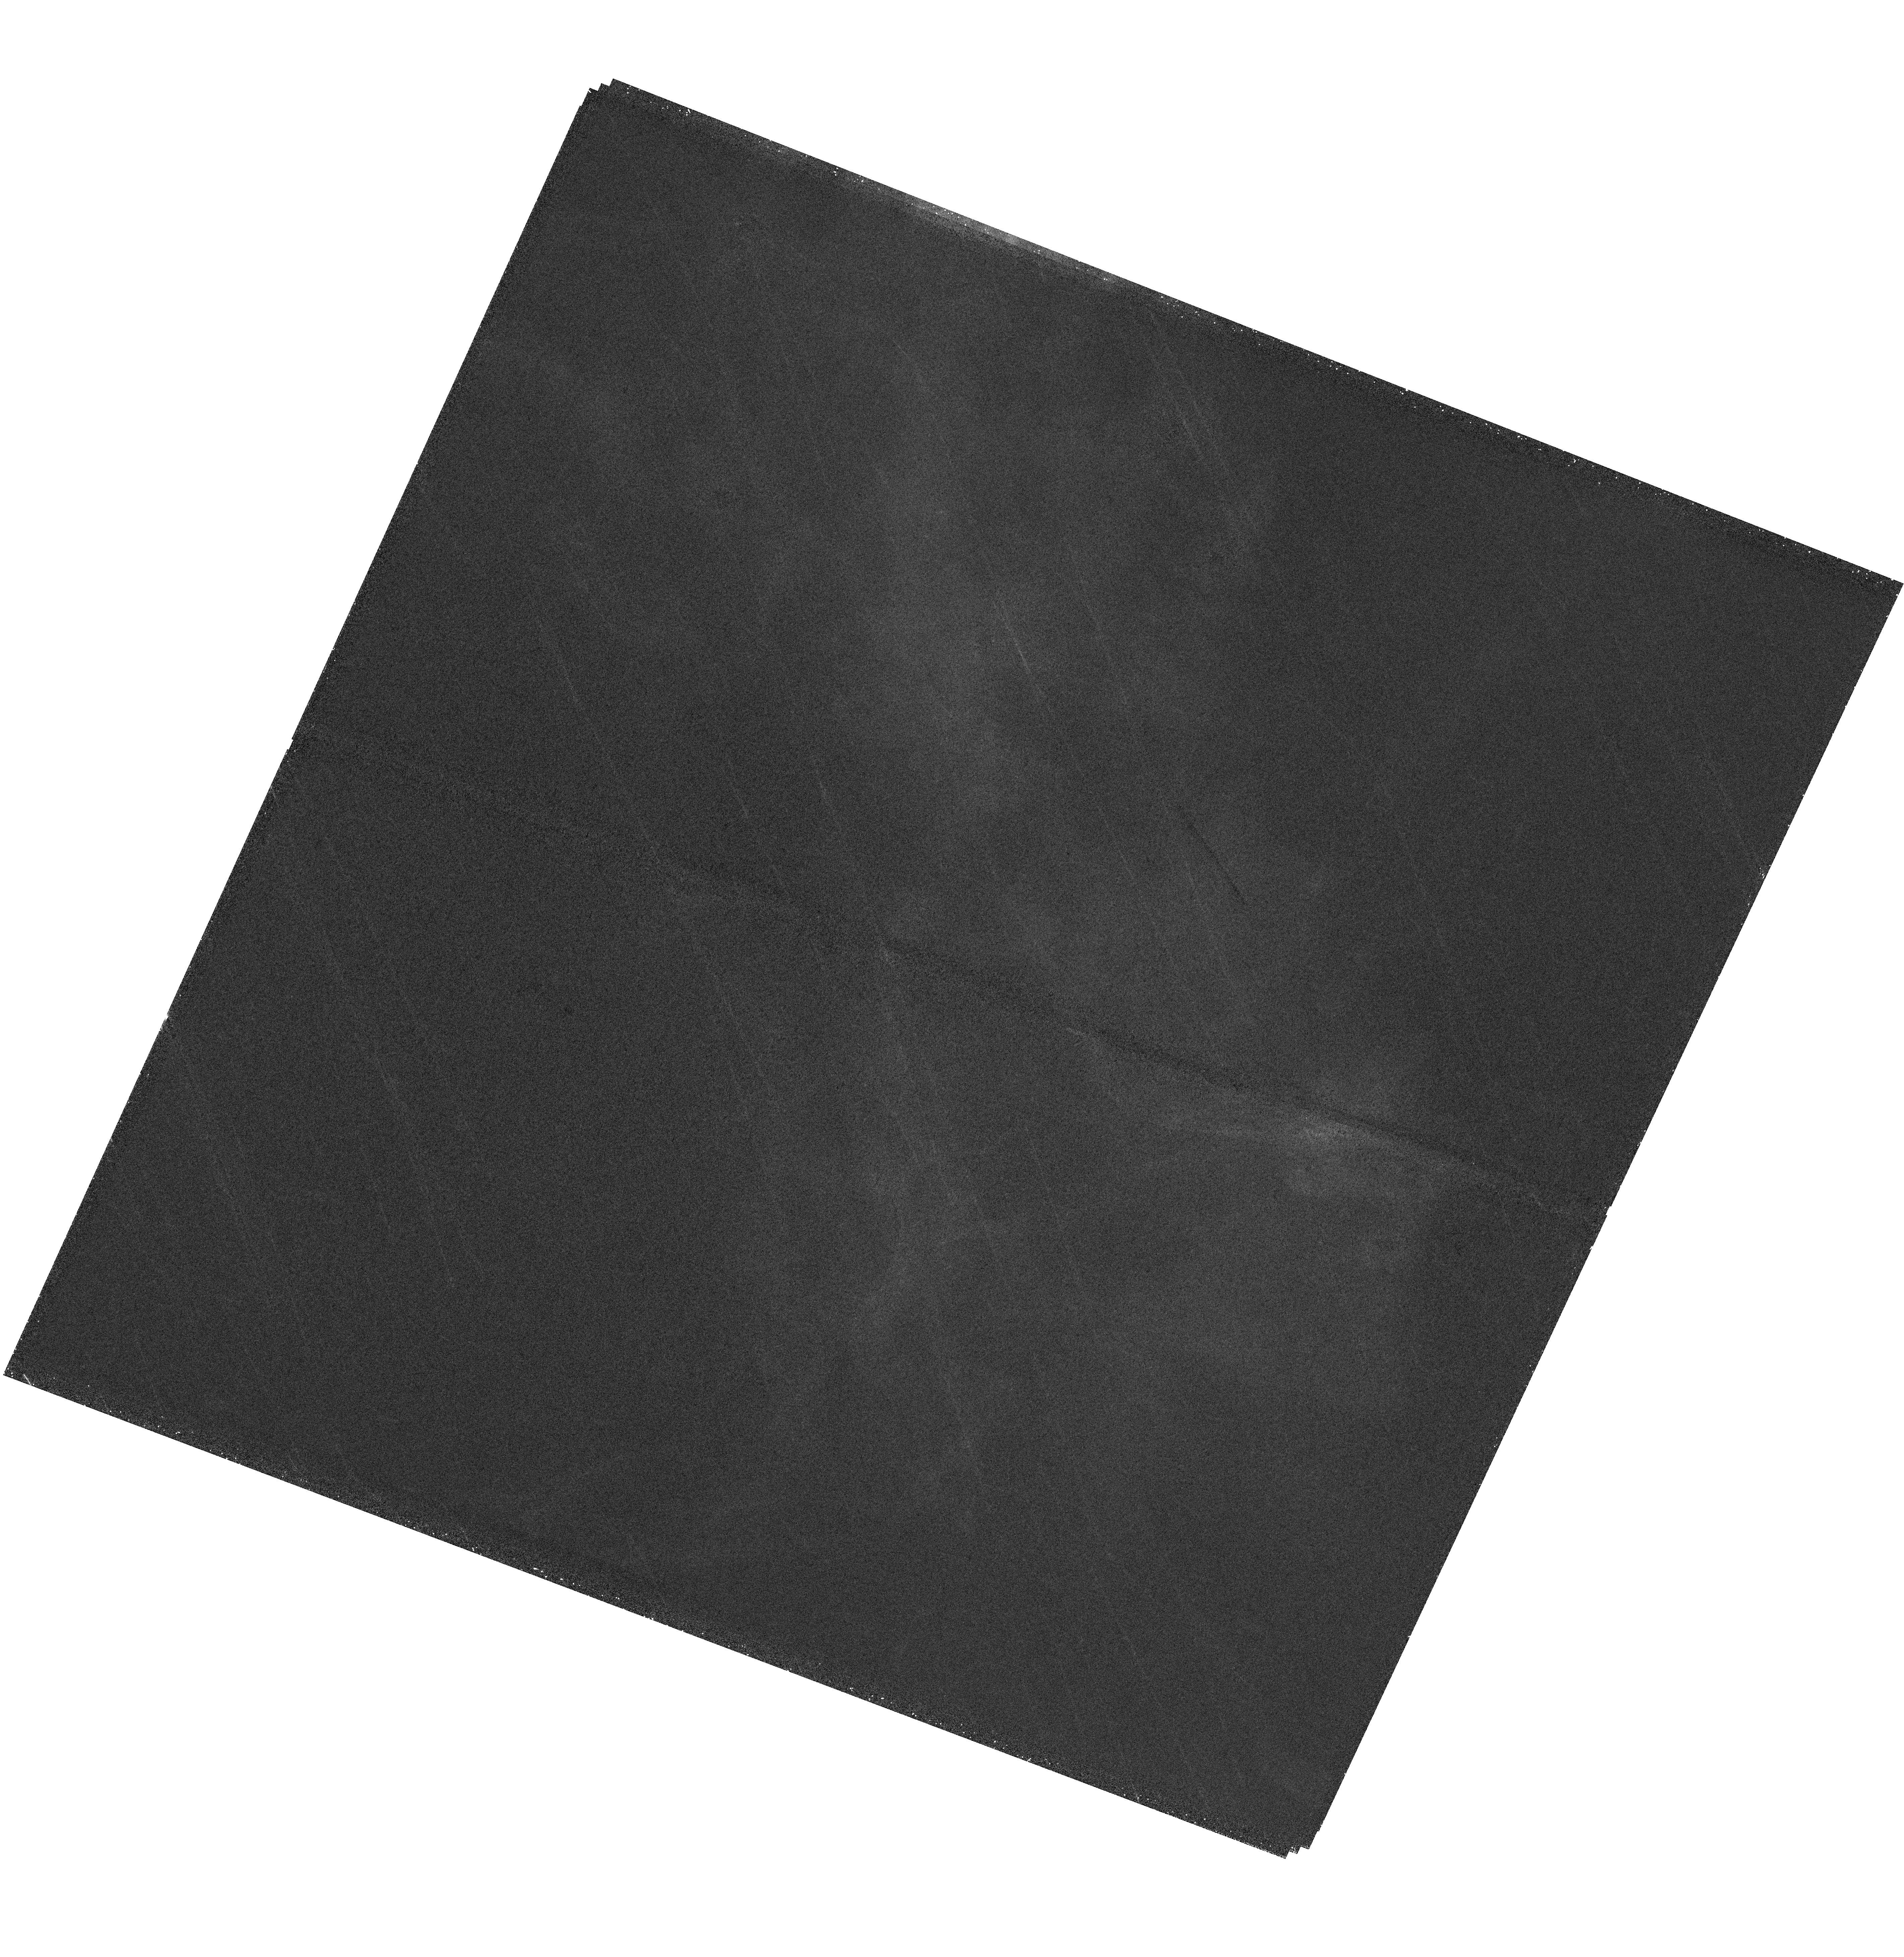
Target: CYGLOOP-SE-CLOUD. Instrument: WFC3/UVIS. Filter: F656N. Exposure: 40 min. Observation ID: hst_17462_01_wfc3_uvis_f656n_if7n01

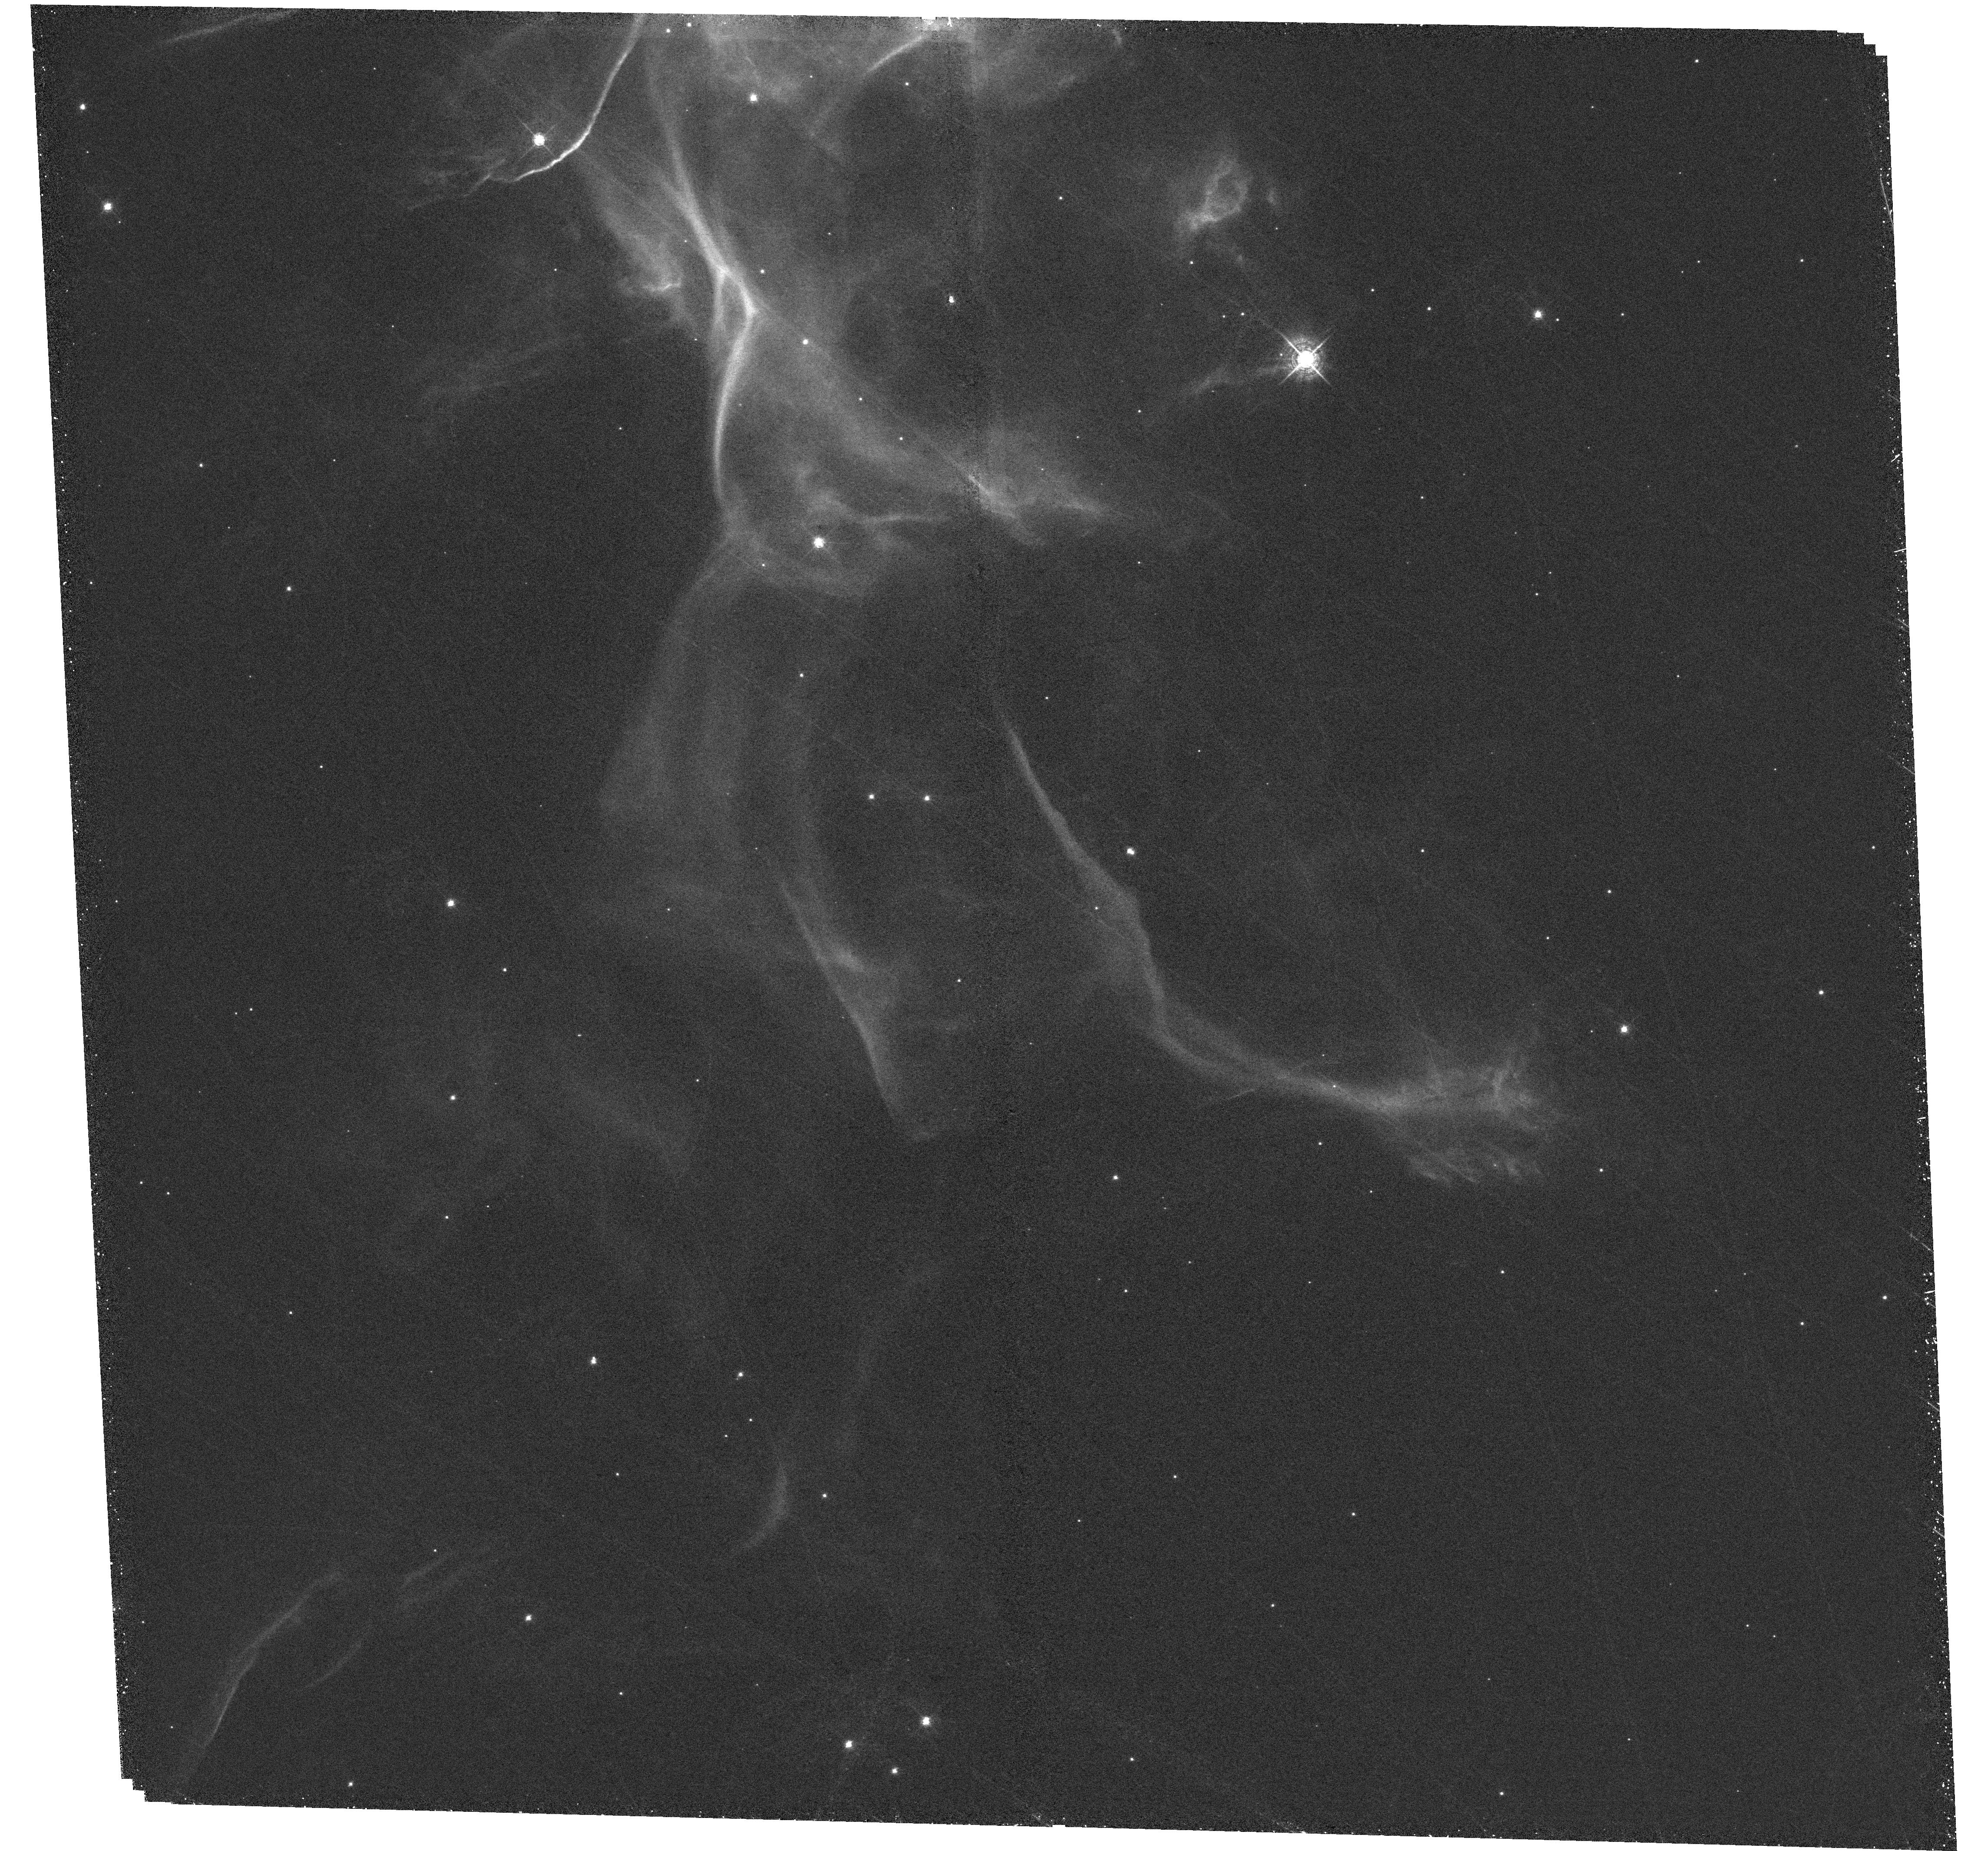
Target: CYGLOOP-SE-CLOUD-TWEAK. Instrument: WFC3/UVIS. Filter: F502N. Exposure: 49 min. Observation ID: hst_17462_52_wfc3_uvis_f502n_if7n52

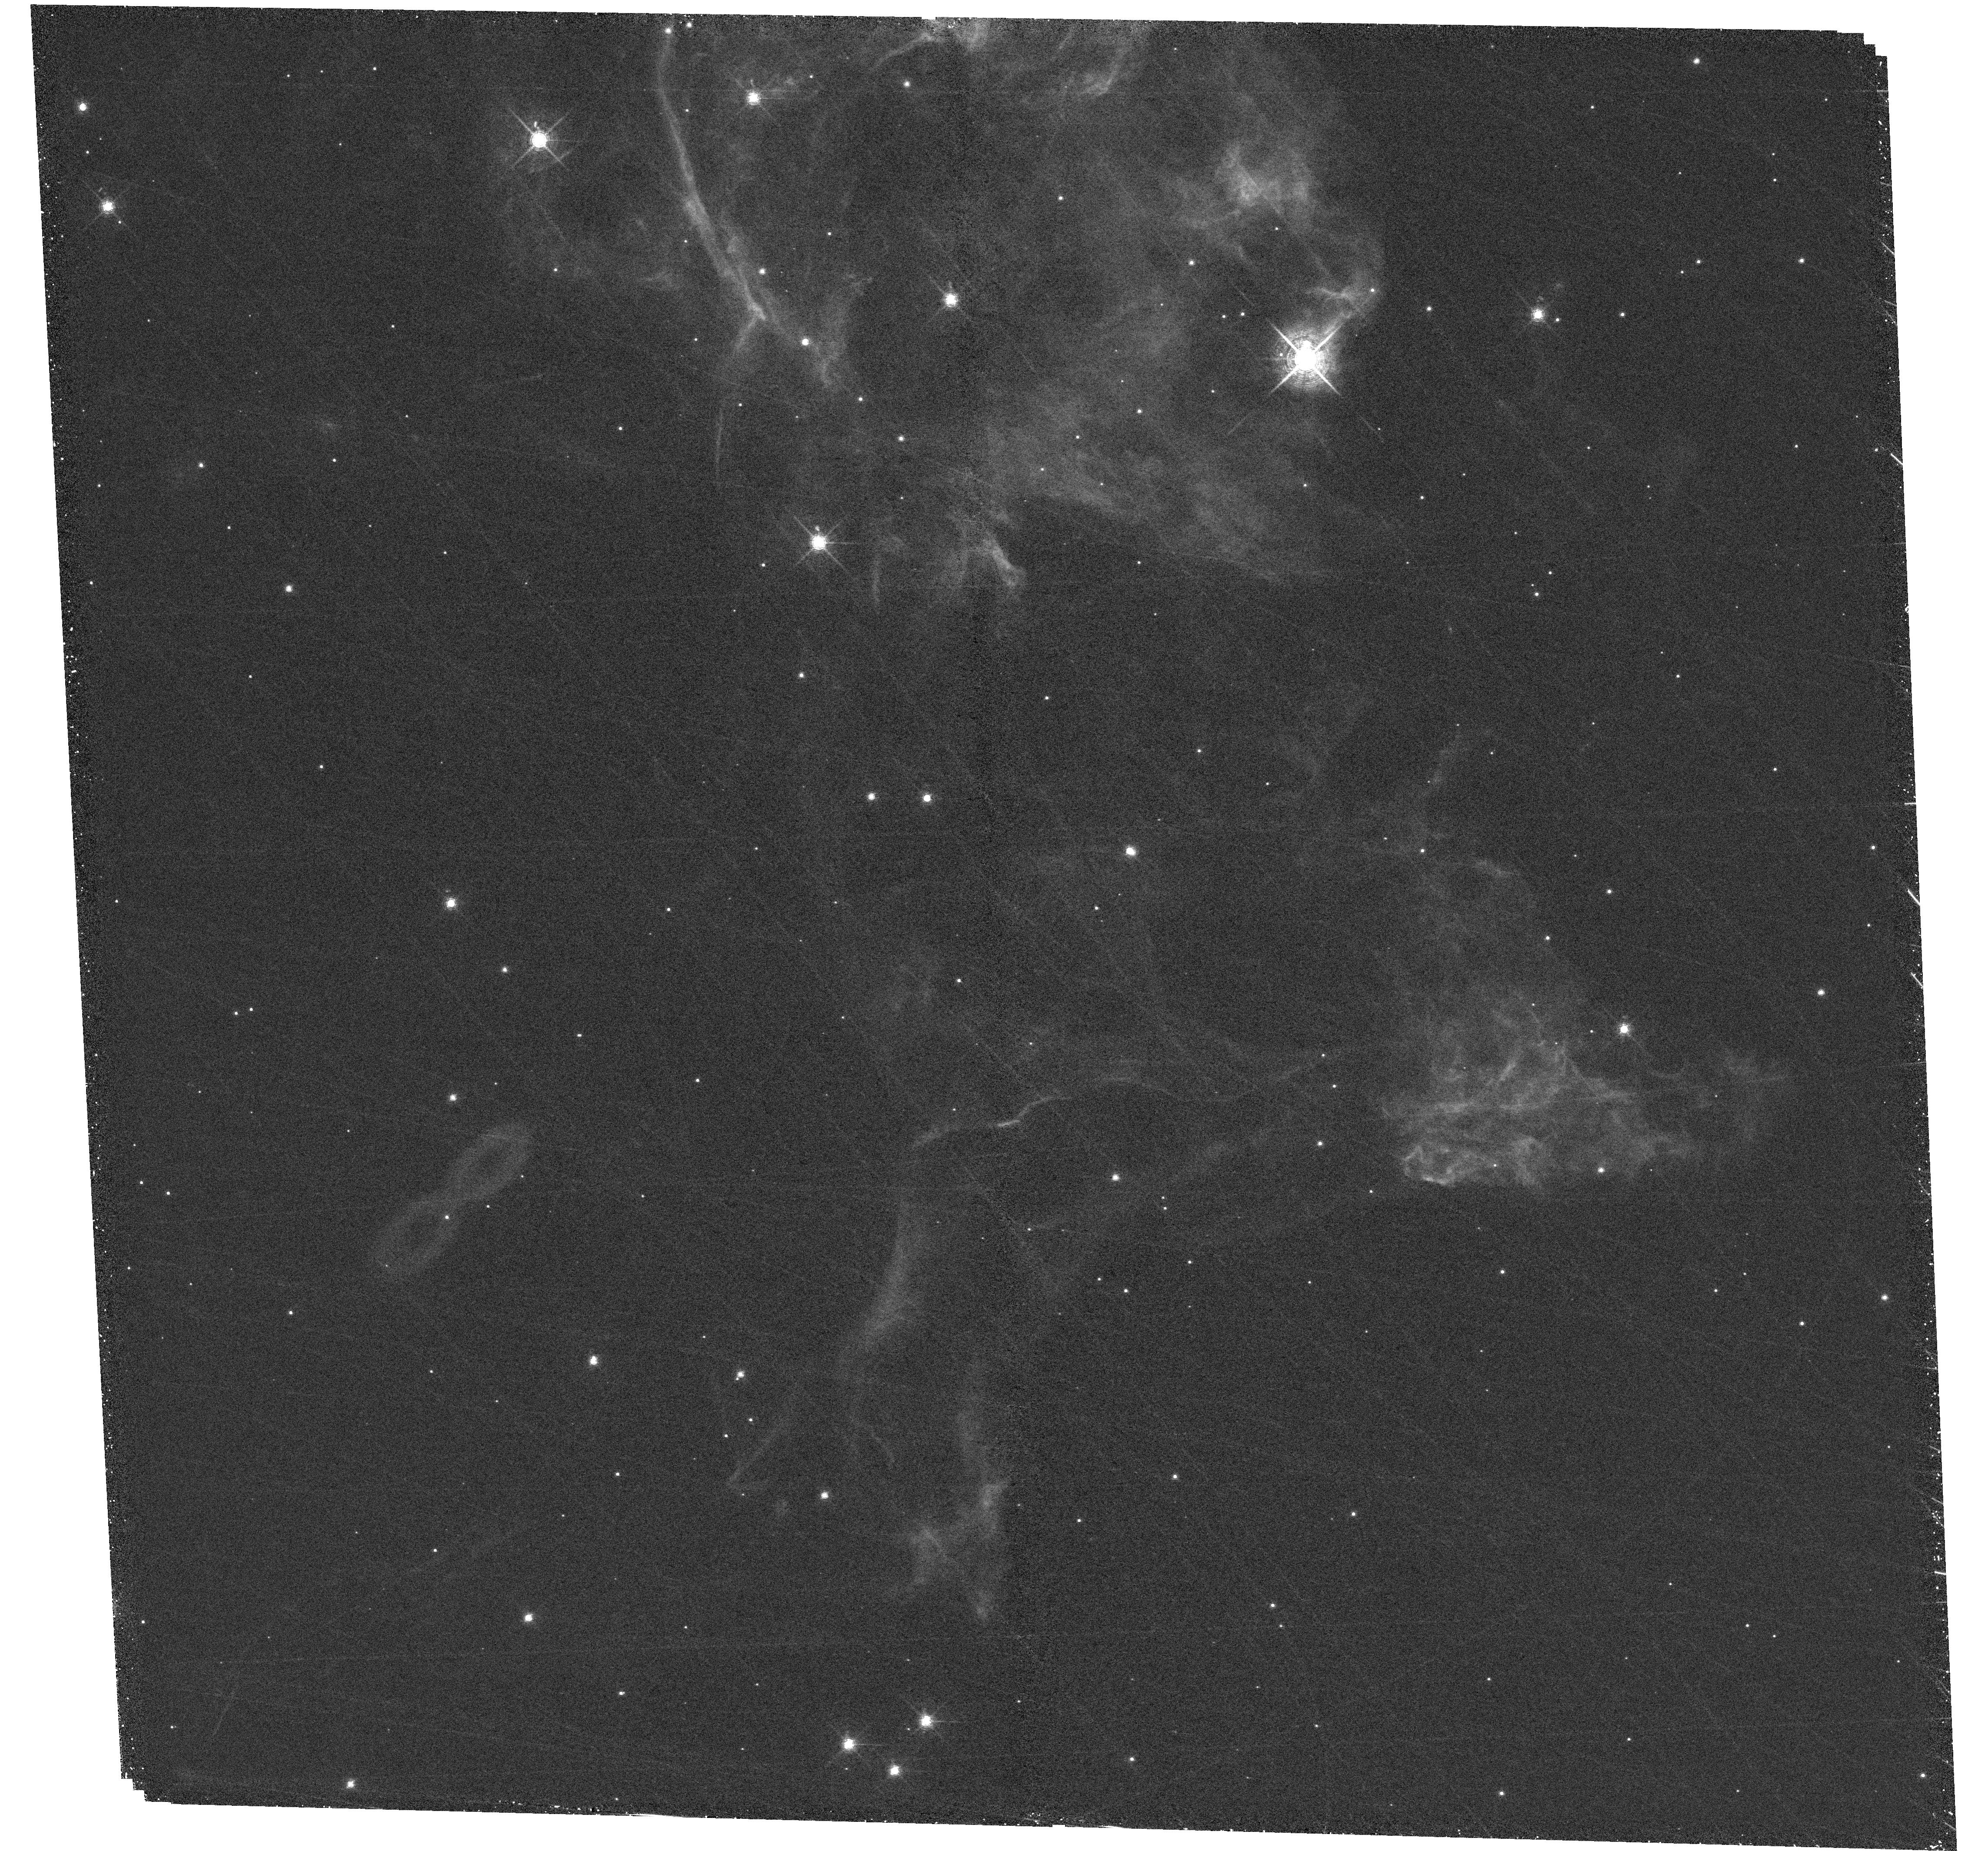
Target: CYGLOOP-SE-CLOUD-TWEAK. Instrument: WFC3/UVIS. Filter: F673N. Exposure: 40 min. Observation ID: hst_17462_52_wfc3_uvis_f673n_if7n52

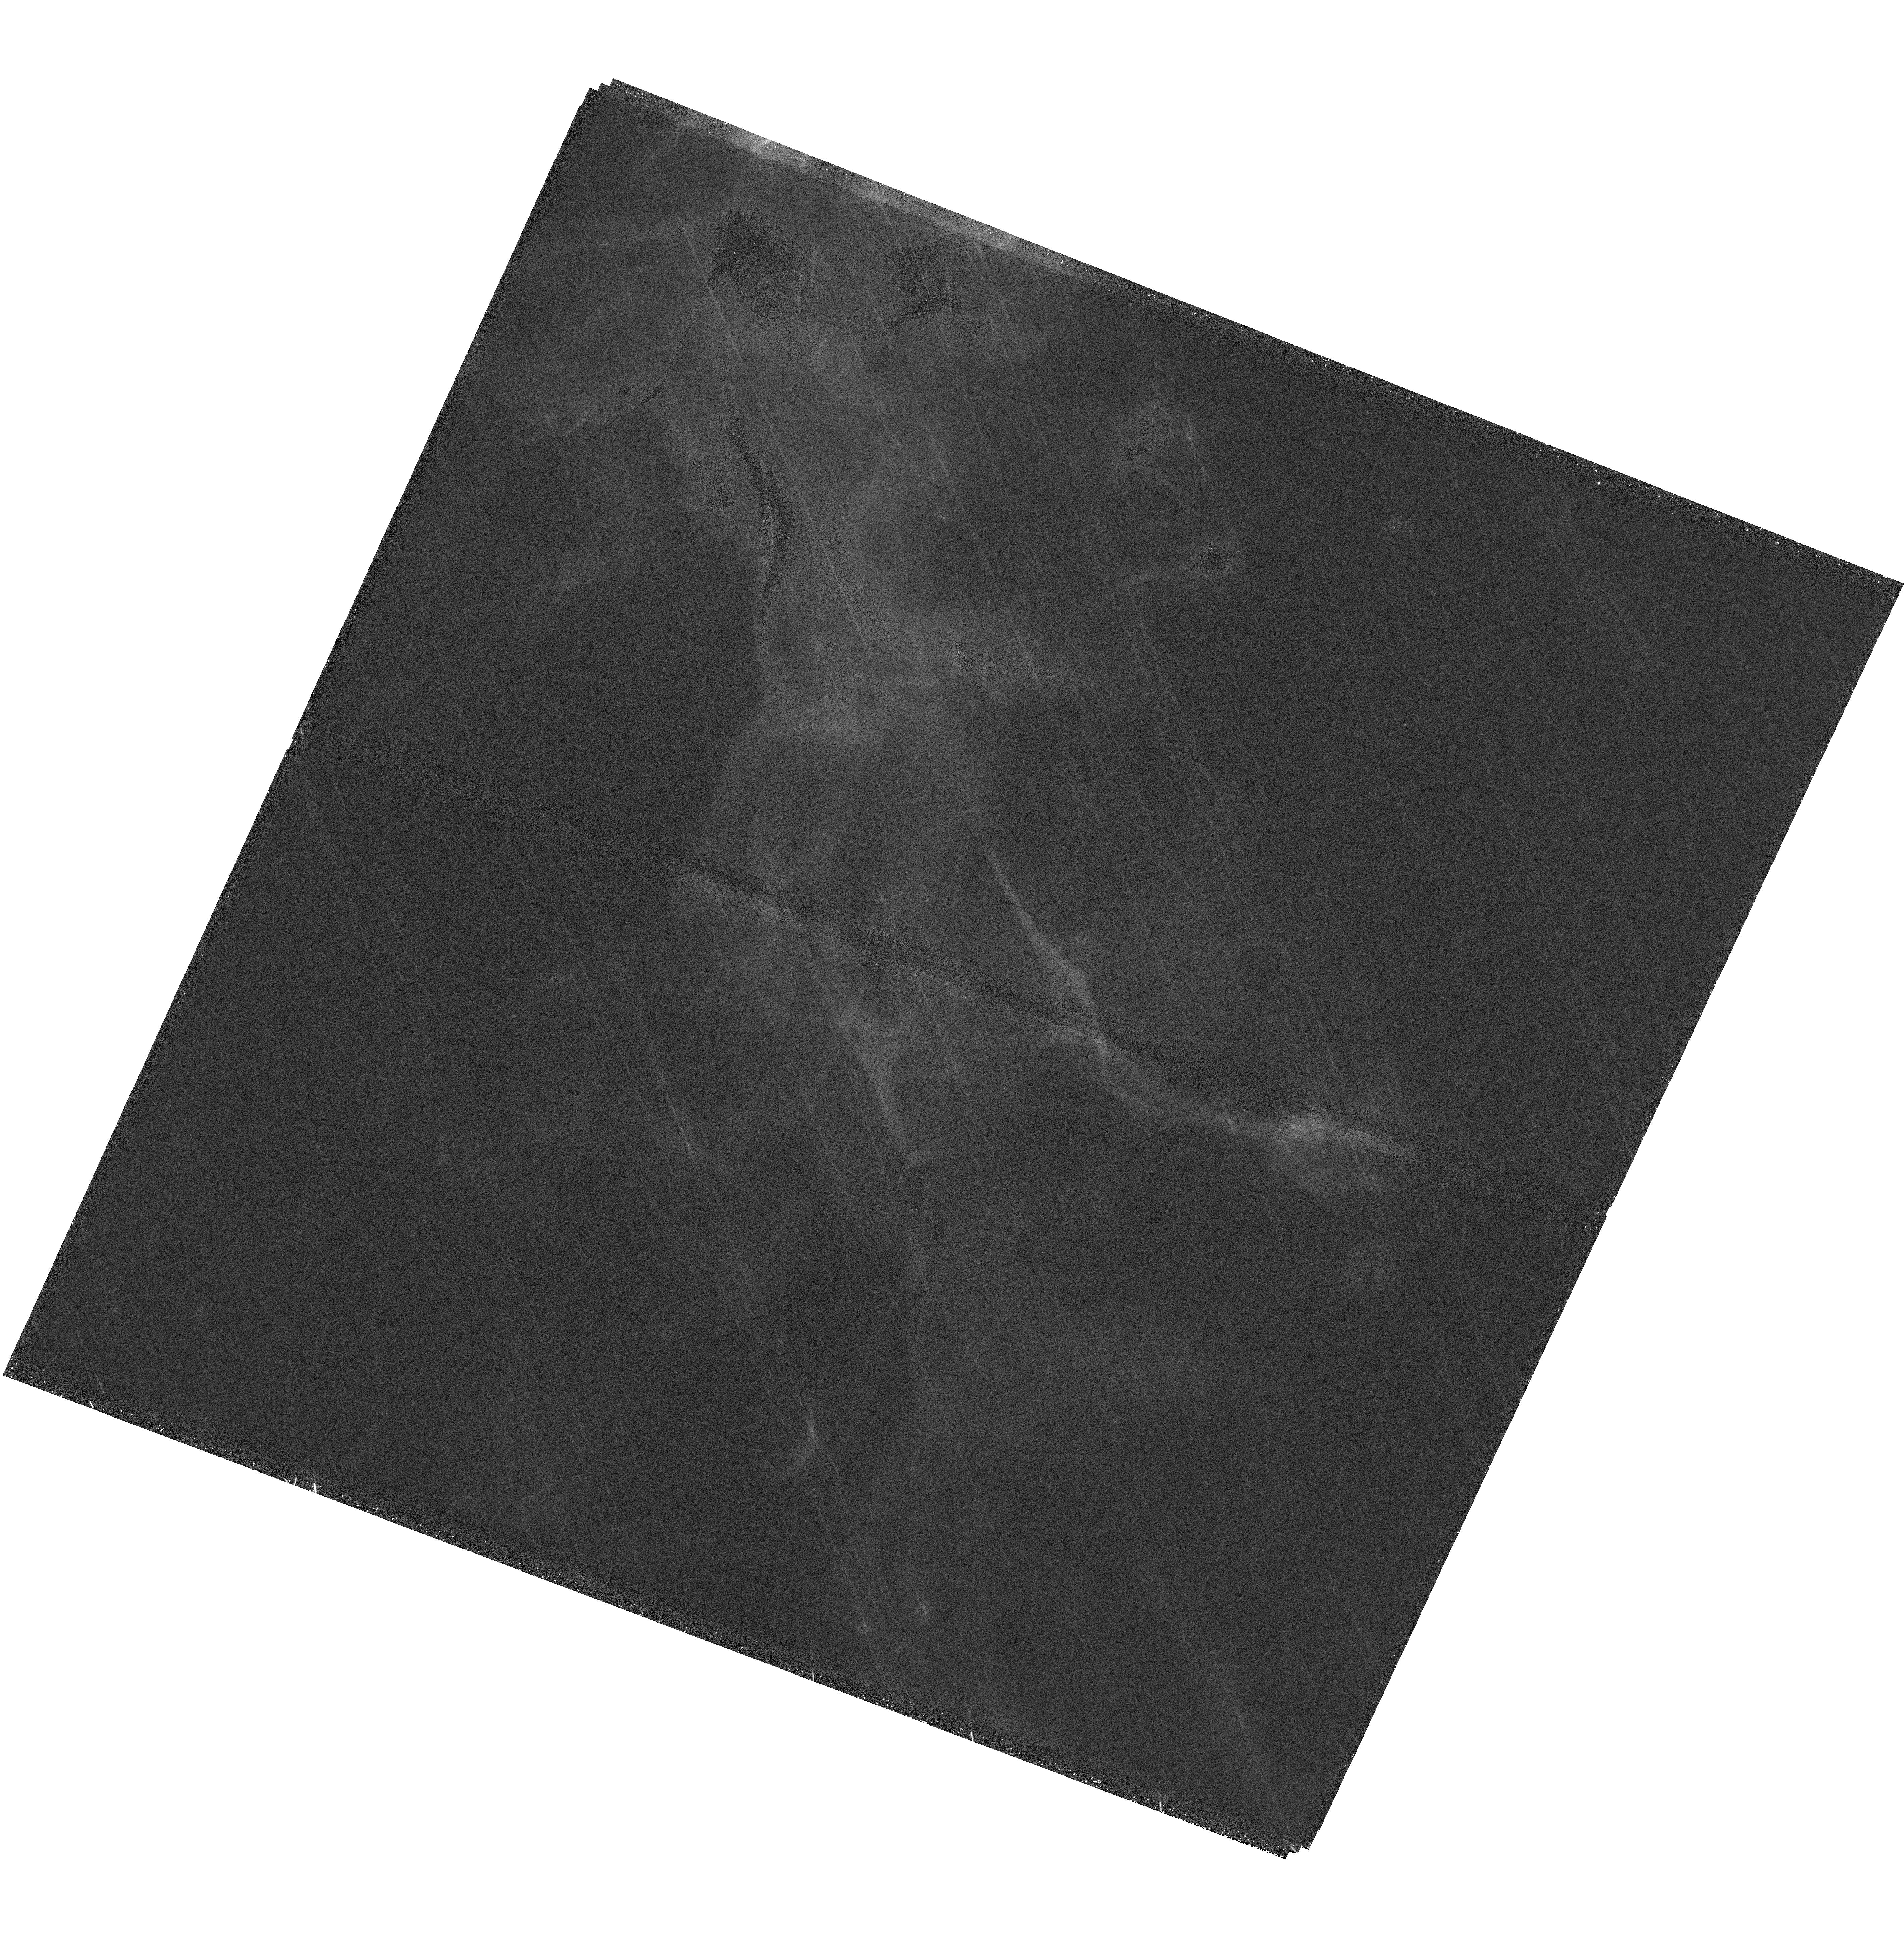
Target: CYGLOOP-SE-CLOUD. Instrument: WFC3/UVIS. Filter: F502N. Exposure: 49 min. Observation ID: hst_17462_01_wfc3_uvis_f502n_if7n01

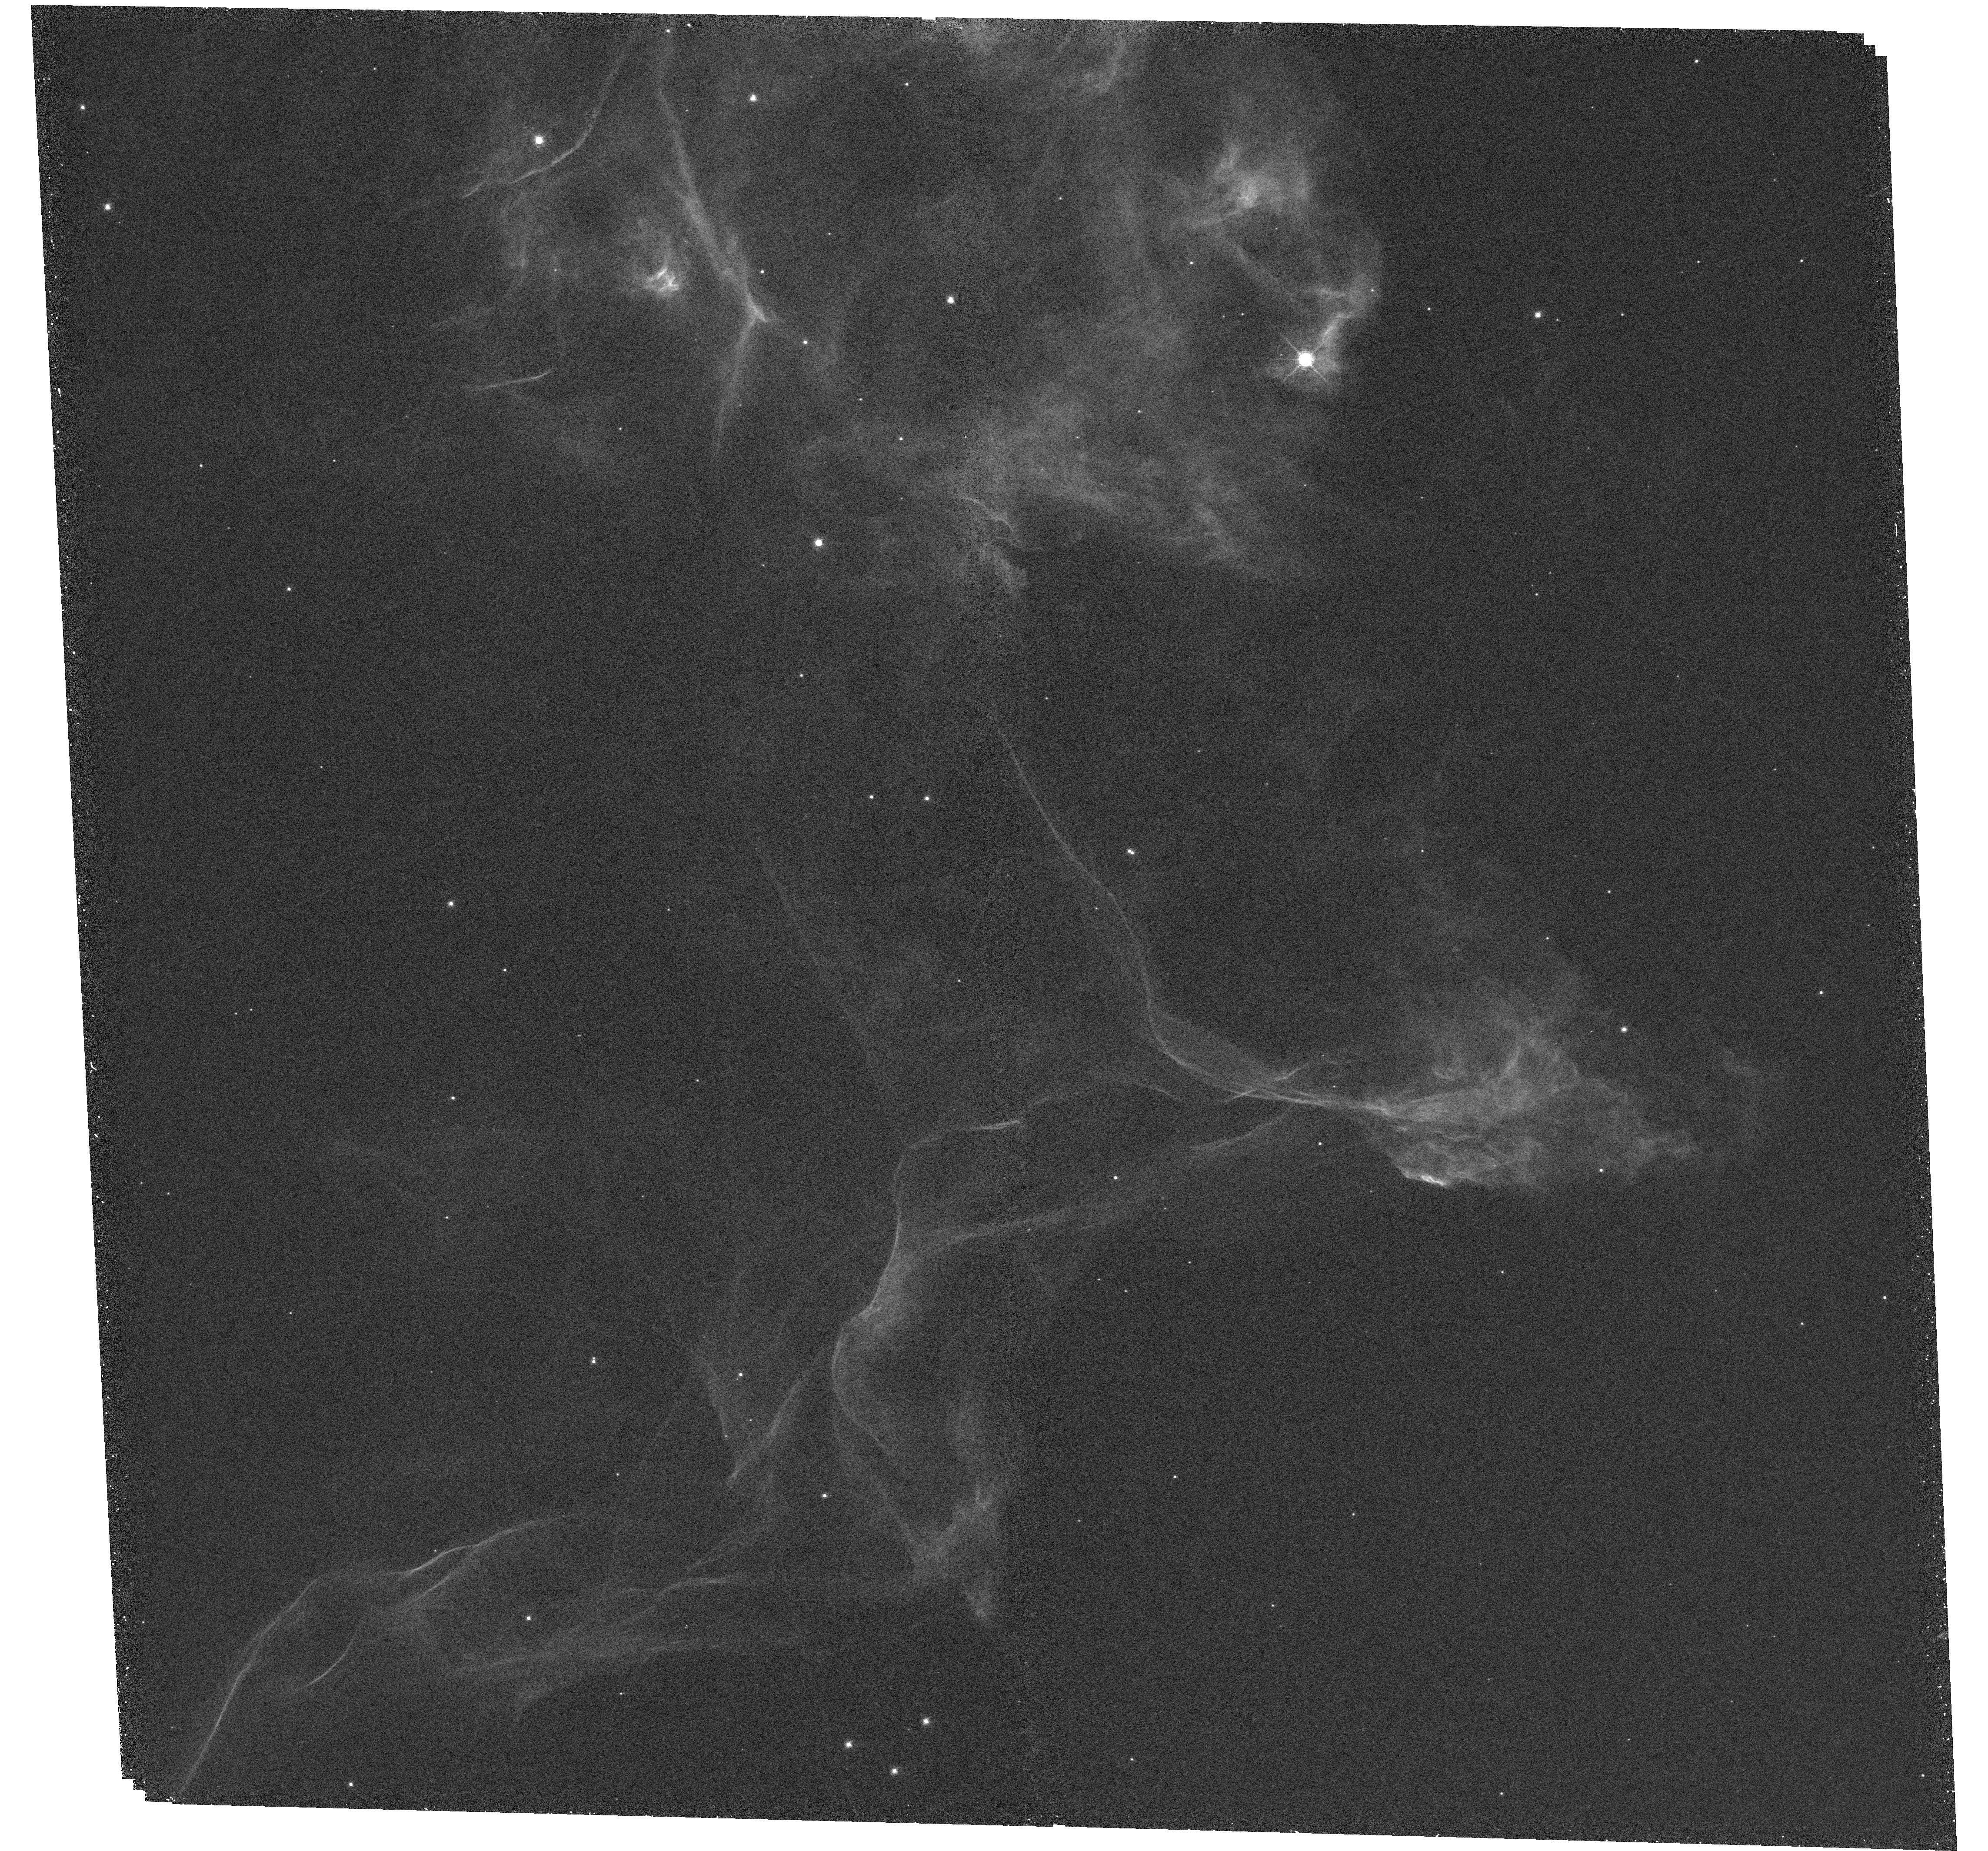
Target: CYGLOOP-SE-CLOUD-TWEAK. Instrument: WFC3/UVIS. Filter: F656N. Exposure: 40 min. Observation ID: hst_17462_52_wfc3_uvis_f656n_if7n52

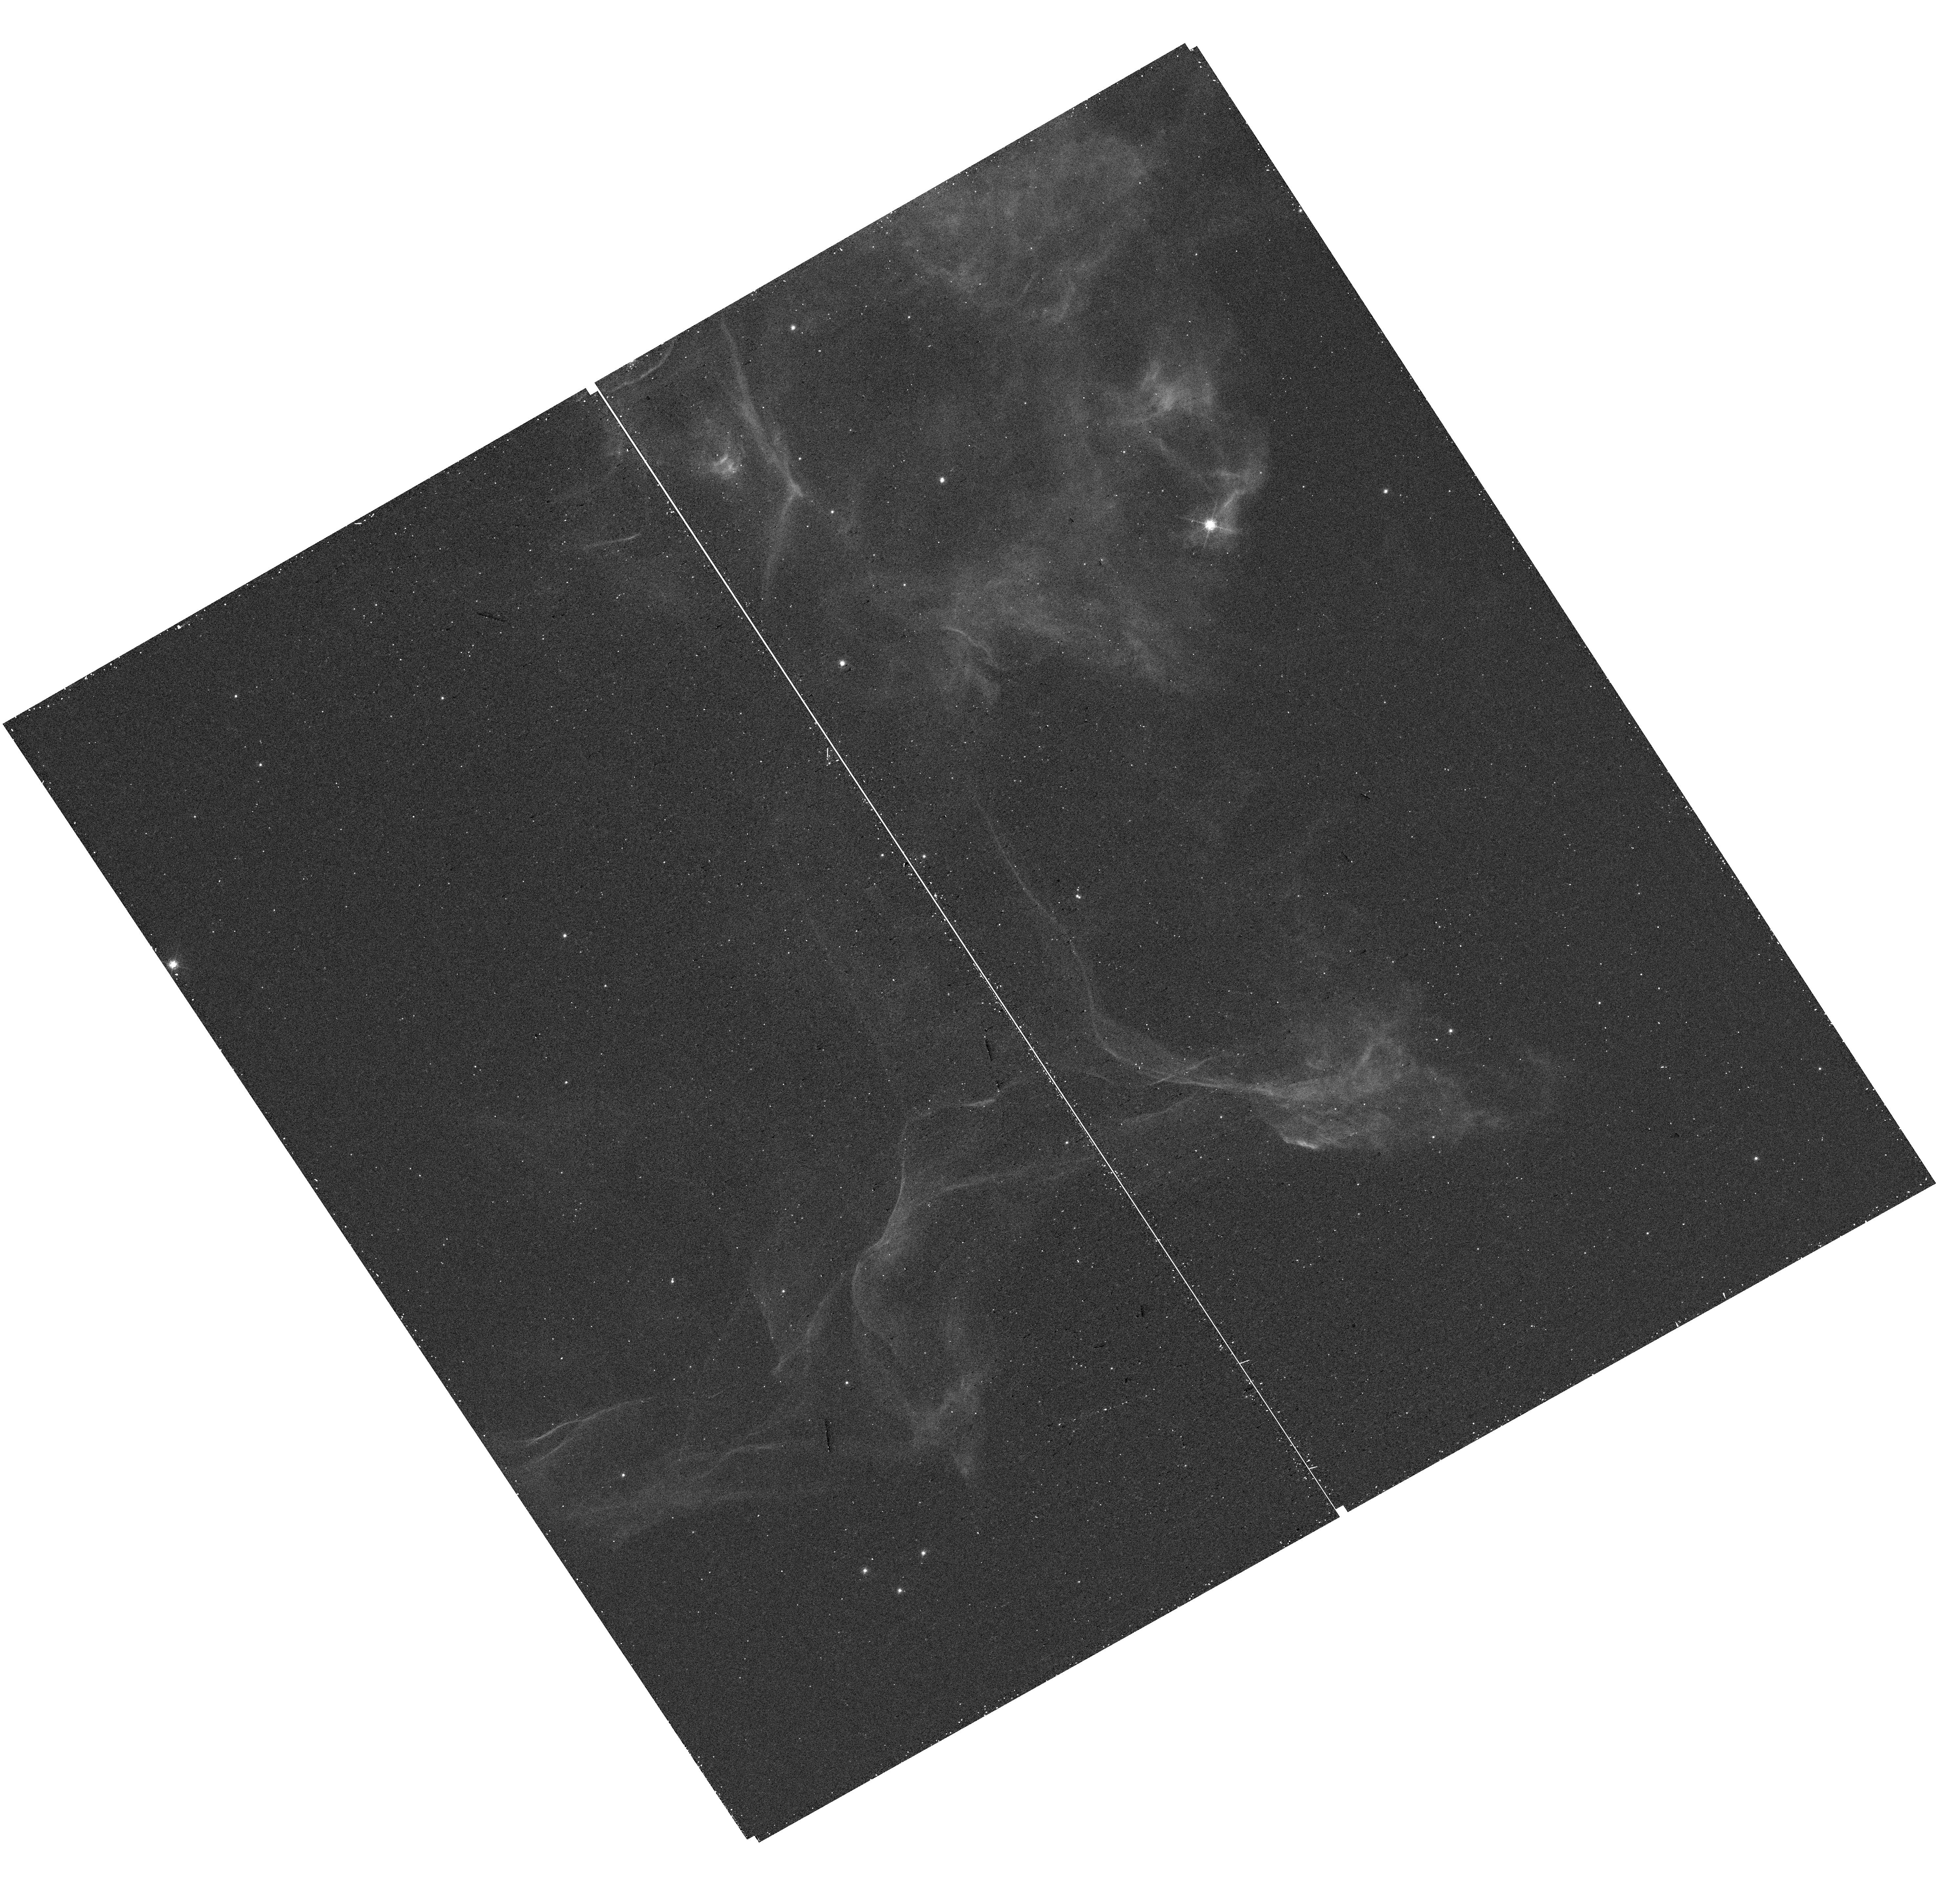
Target: CYGLOOP-SE-CLOUD-TWEAK. Instrument: WFC3/UVIS. Filter: F656N. Exposure: 12 min. Observation ID: hst_17462_51_wfc3_uvis_f656n_if7n51

Evolution of an isolated shock-cloud interaction along the southeastern boundary of the Cygnus Loop supernova remnant (PI: Sankrit, Ravi)

We propose to use WFC3 narrowband imaging to obtain HST 2nd epoch H-alpha, [S II] and [O III] images of an isolated shock-cloud interaction in the Cygnus Loop that was previously observed in 1994 using WFPC2. The two sets of images separated by over 30 years will allow us to characterize the evolution of the shocked gas in great detail. Proper motions will be measured to an accuracy of better than 1.5 mas/yr. Thus, for well defined filaments and knots, the shock velocities will be determined based on the accurate GAIA-derived distance to the Cygnus Loop (725 +/- 15 pc) to within about 5 km/s. The differences in shock velocities along a filament and at different locations will allow us to estimate the variation in the pre-shock densities that exist within the cloud. Instabilities and shearing in the flow, or the development of turbulence will be seen as changes in the emission morphologies. The brightening of [O III] and [S II] emission relative to H-alpha will indicate that the recombination zone behind the shock front is getting stronger, and conversely the morphologies and brightnesses will remain more or less the same if the shock-front is moving in steady state. The long temporal baseline between observations combined with the high angular resolution of the HST instruments provides a powerful tool for analyzing the various physical processes that drive supernova remnant shock-cloud interactions.